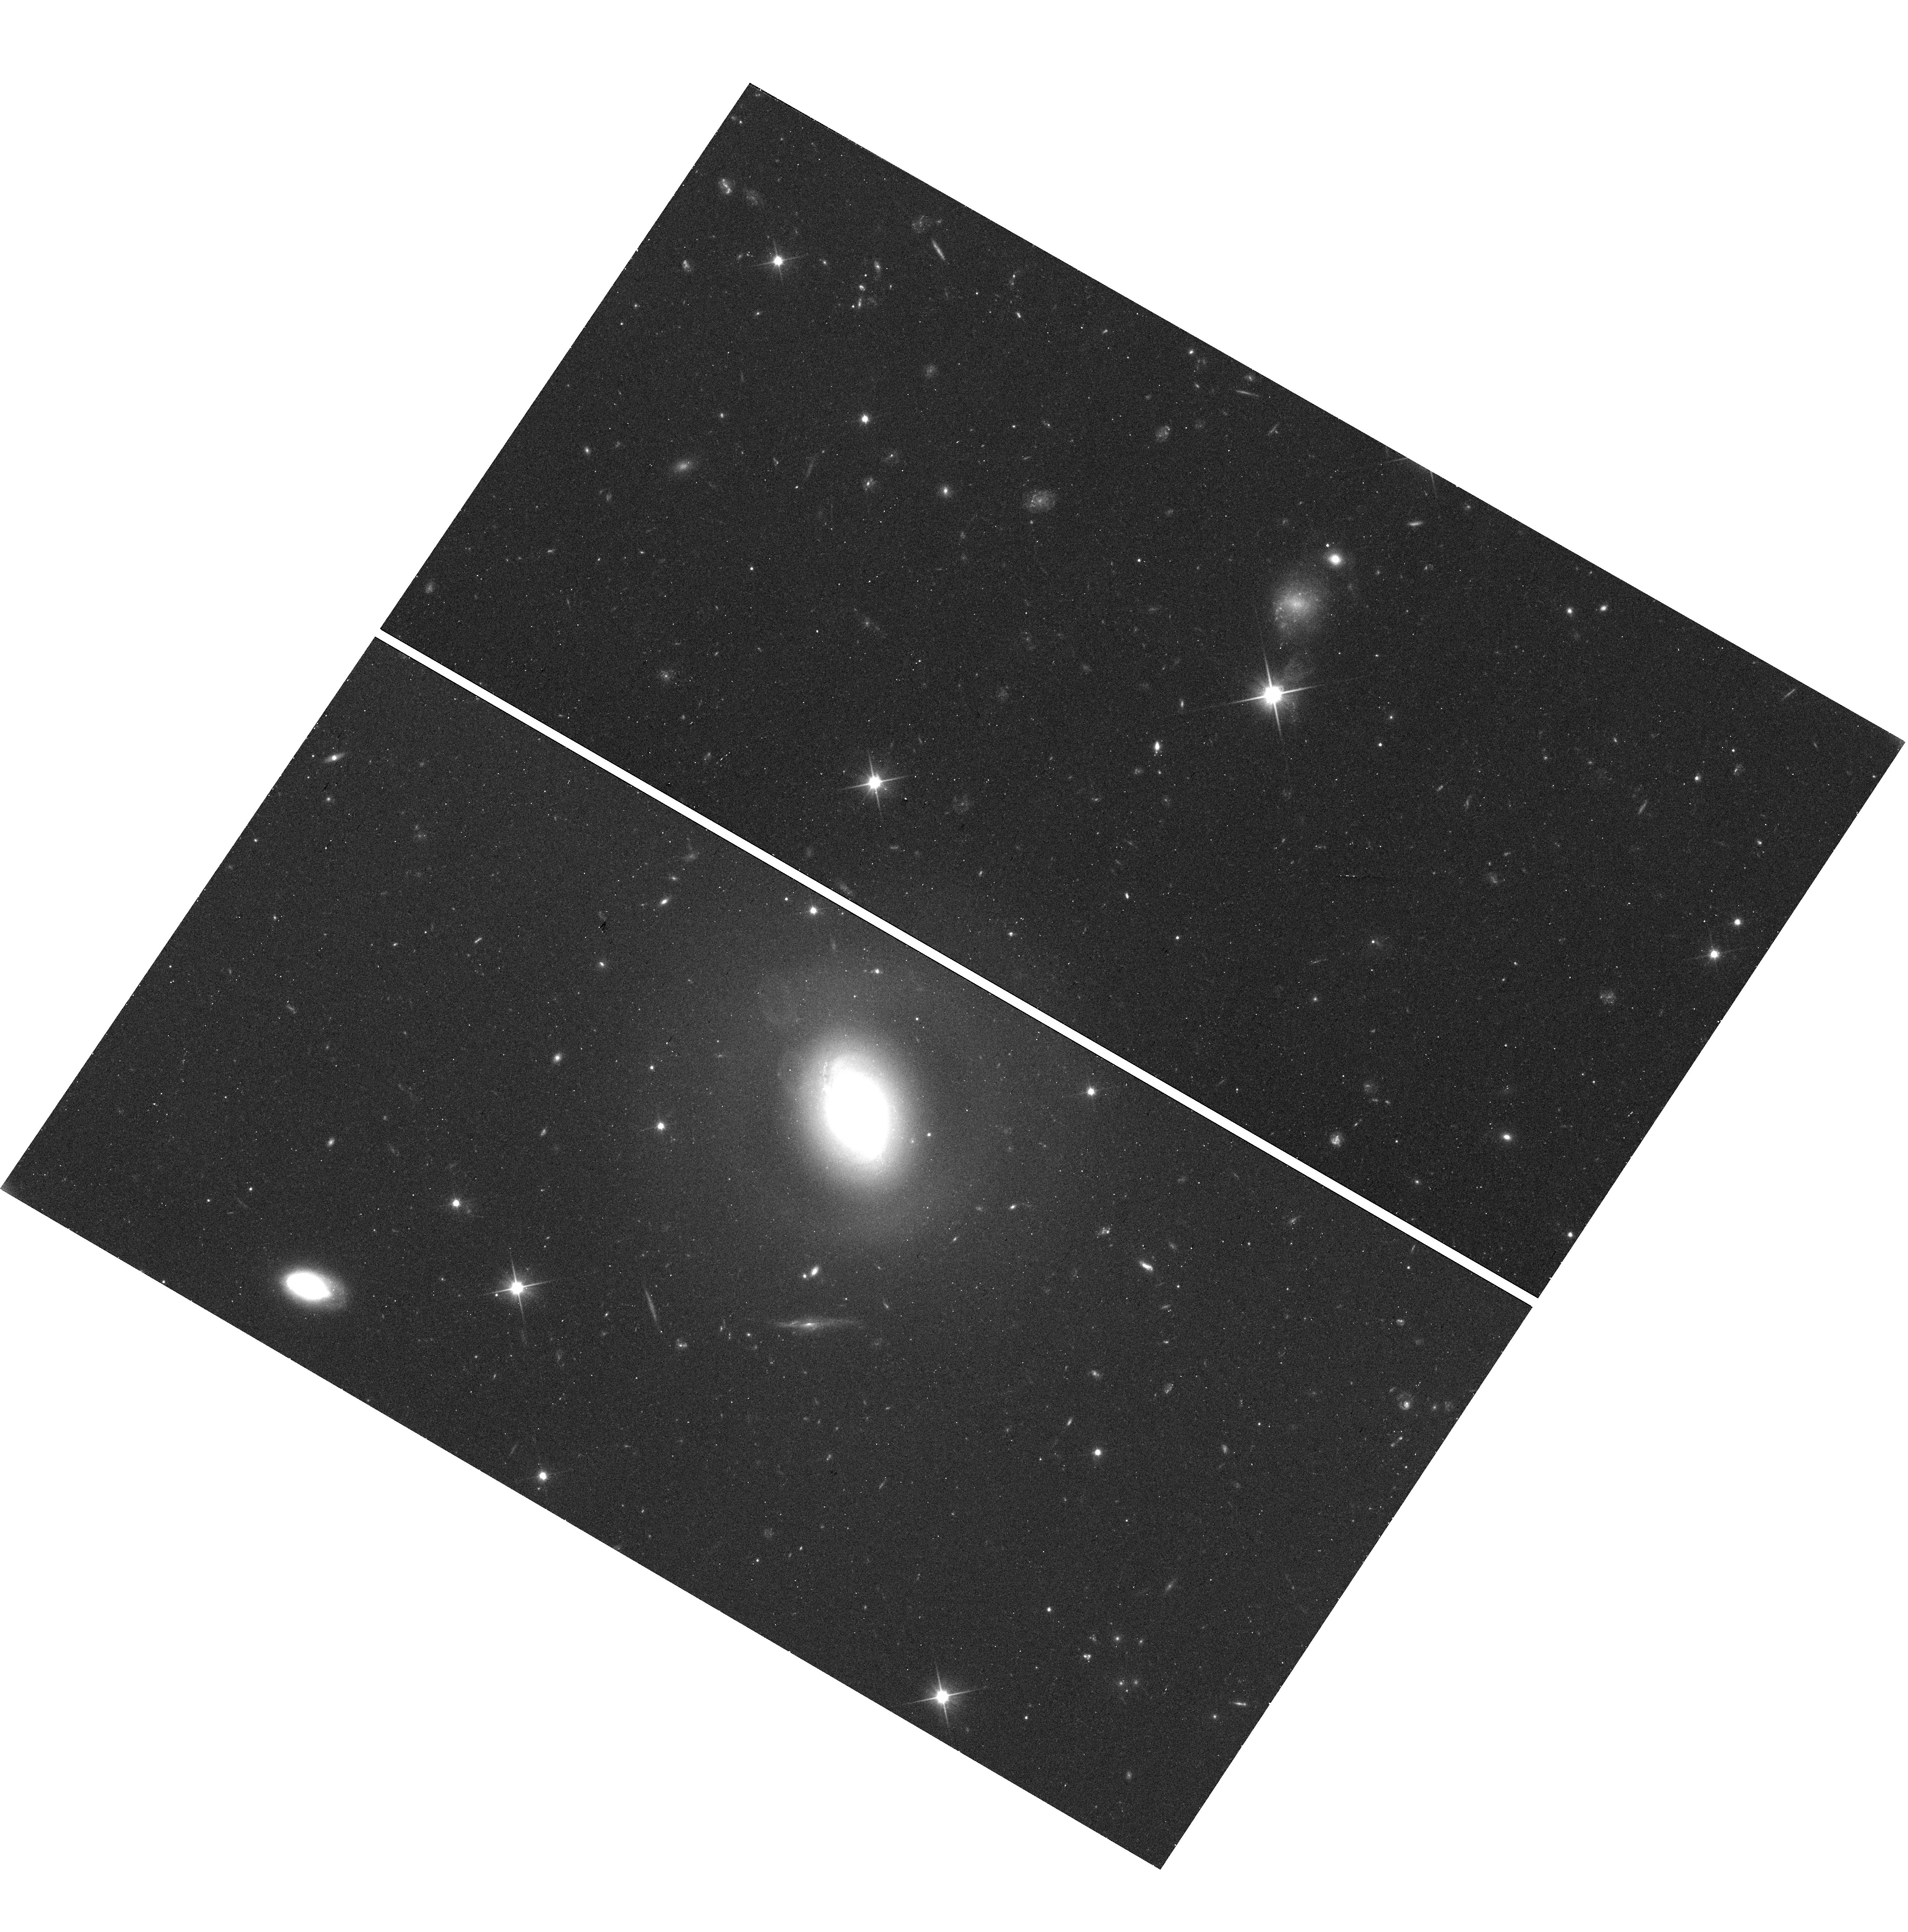
Target: SDSS-J145123.41+000025.4. Instrument: WFC3/UVIS. Filter: F350LP. Exposure: 17 min. Observation ID: hst_16025_72_wfc3_uvis_f350lp_ie7672

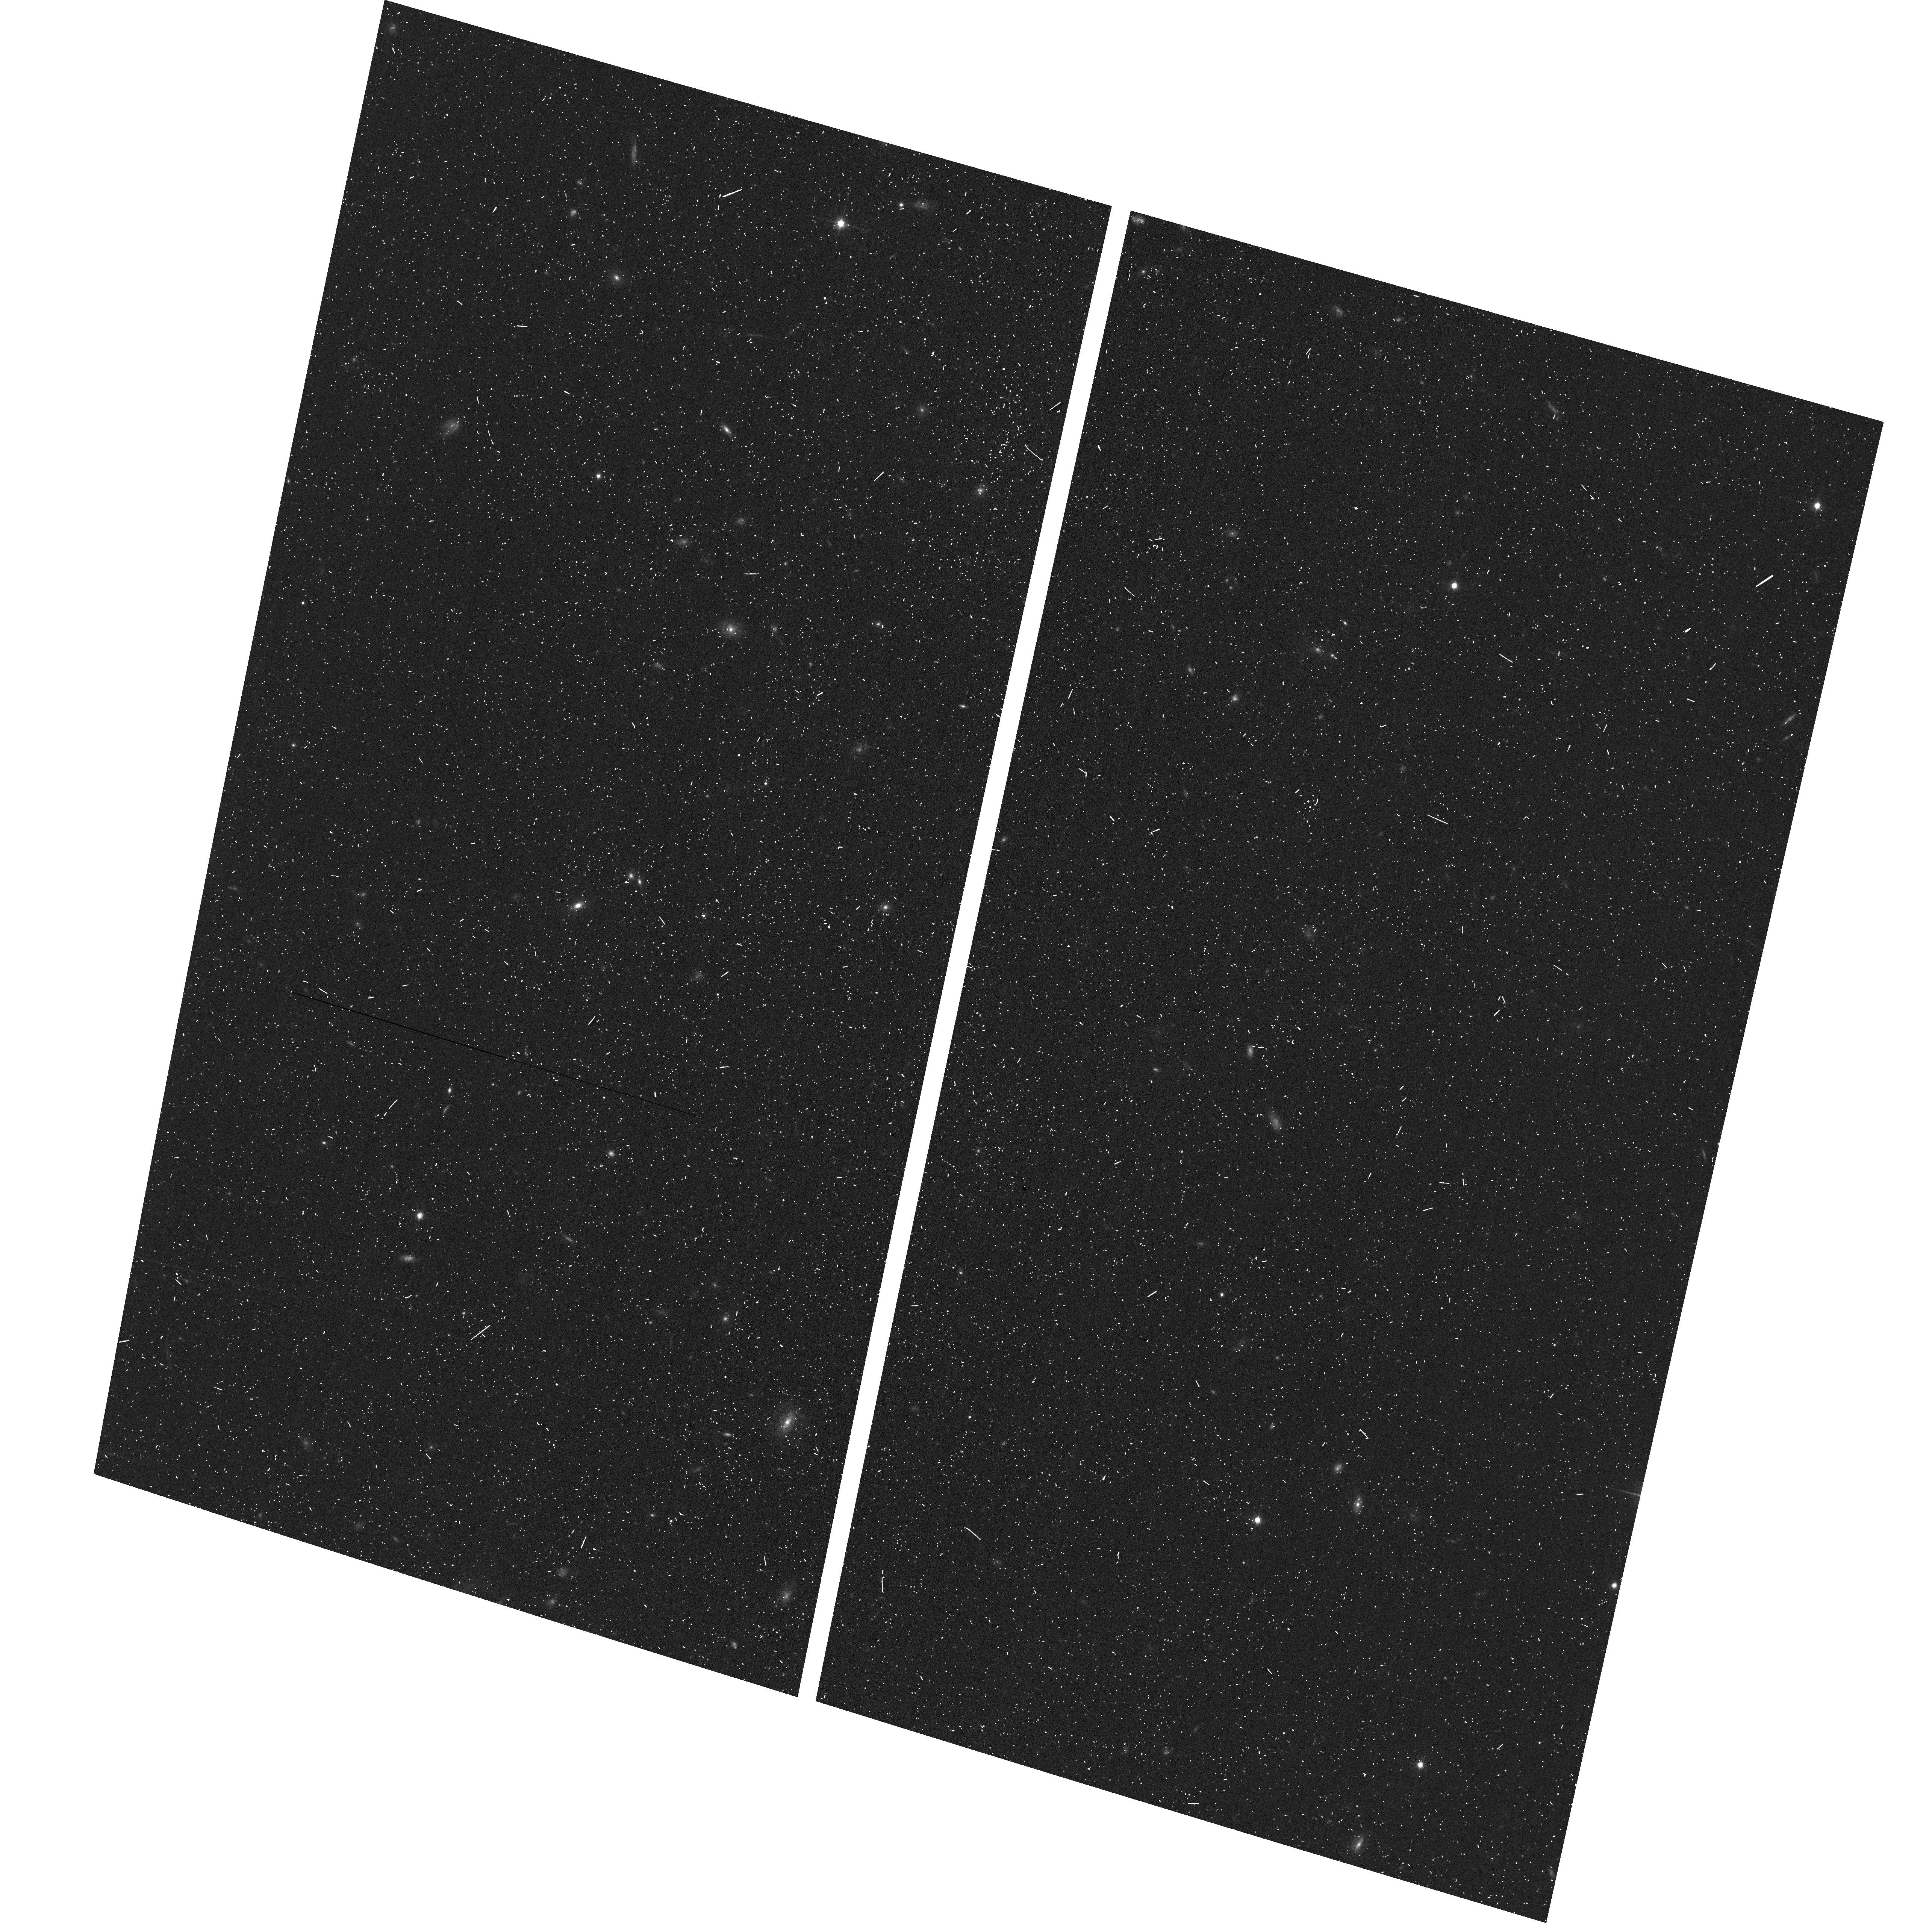
Target: field at RA 138.643°, Dec 58.257°. Instrument: ACS/WFC. Filter: F814W. Exposure: 8 min. Observation ID: hst_16025_15_acs_wfc_f814w_je7615

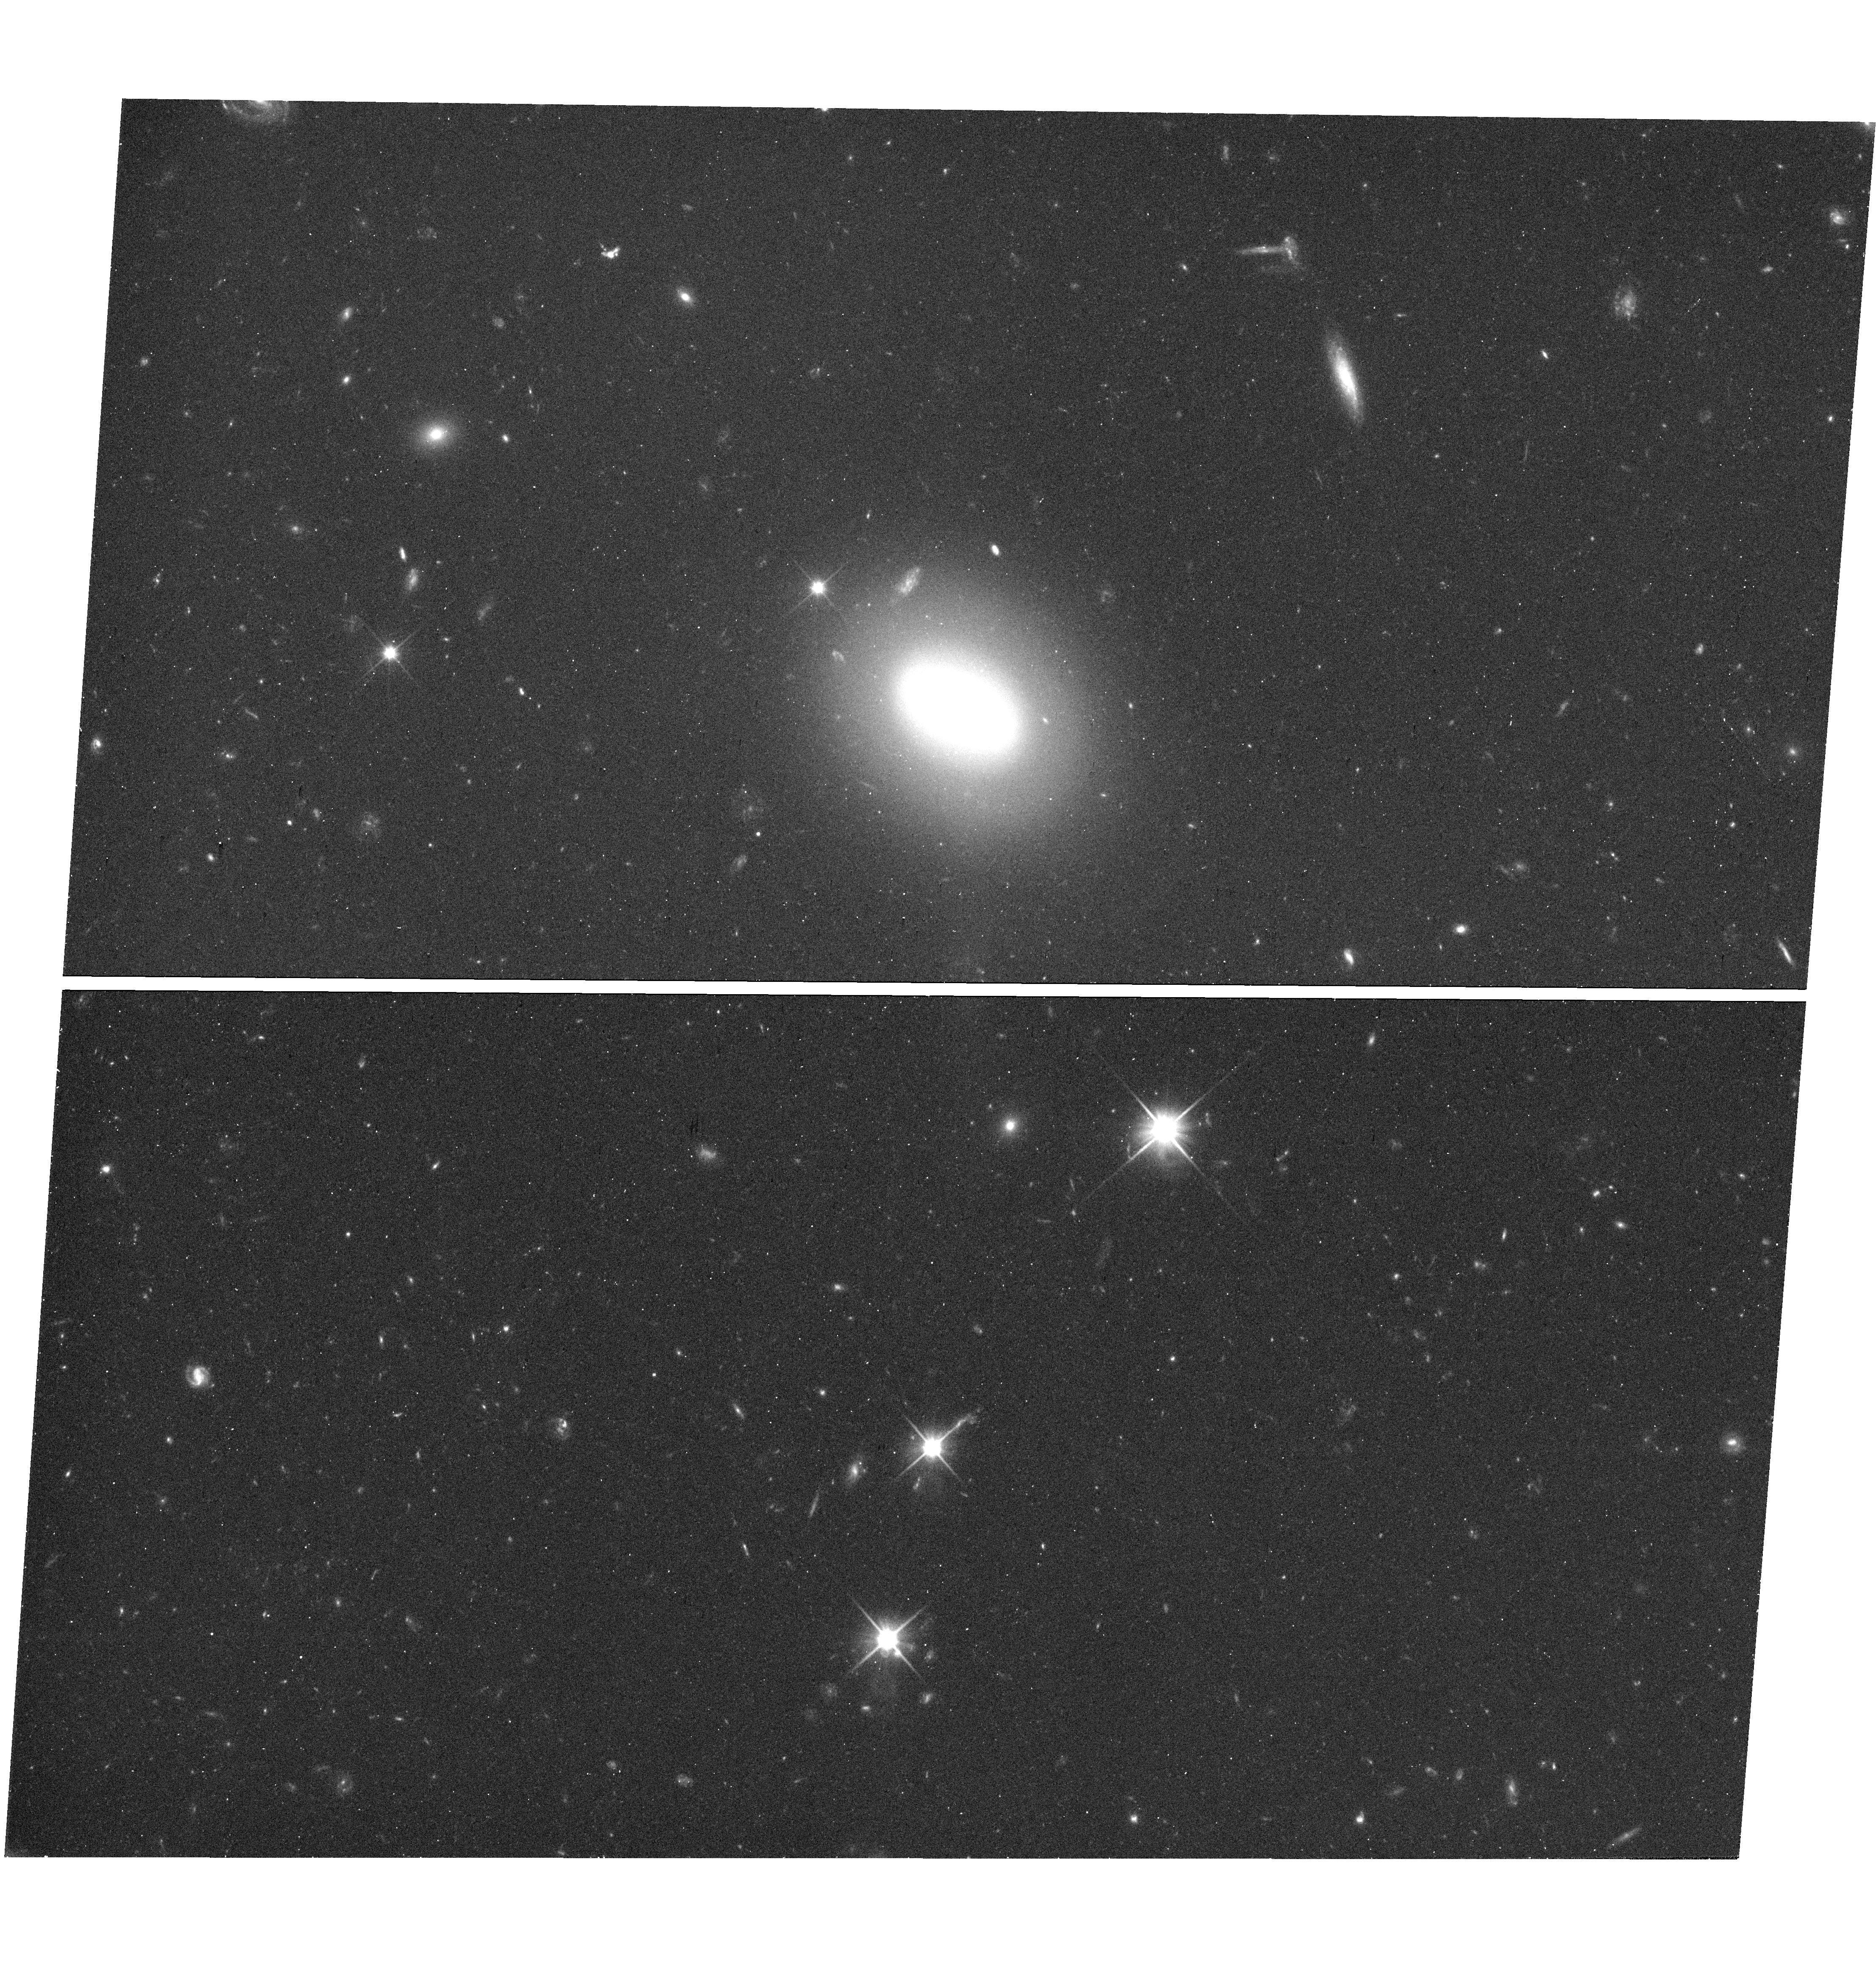
Target: SDSS-J092252.91+513243.7. Instrument: WFC3/UVIS. Filter: F350LP. Exposure: 17 min. Observation ID: hst_16025_65_wfc3_uvis_f350lp_ie7665

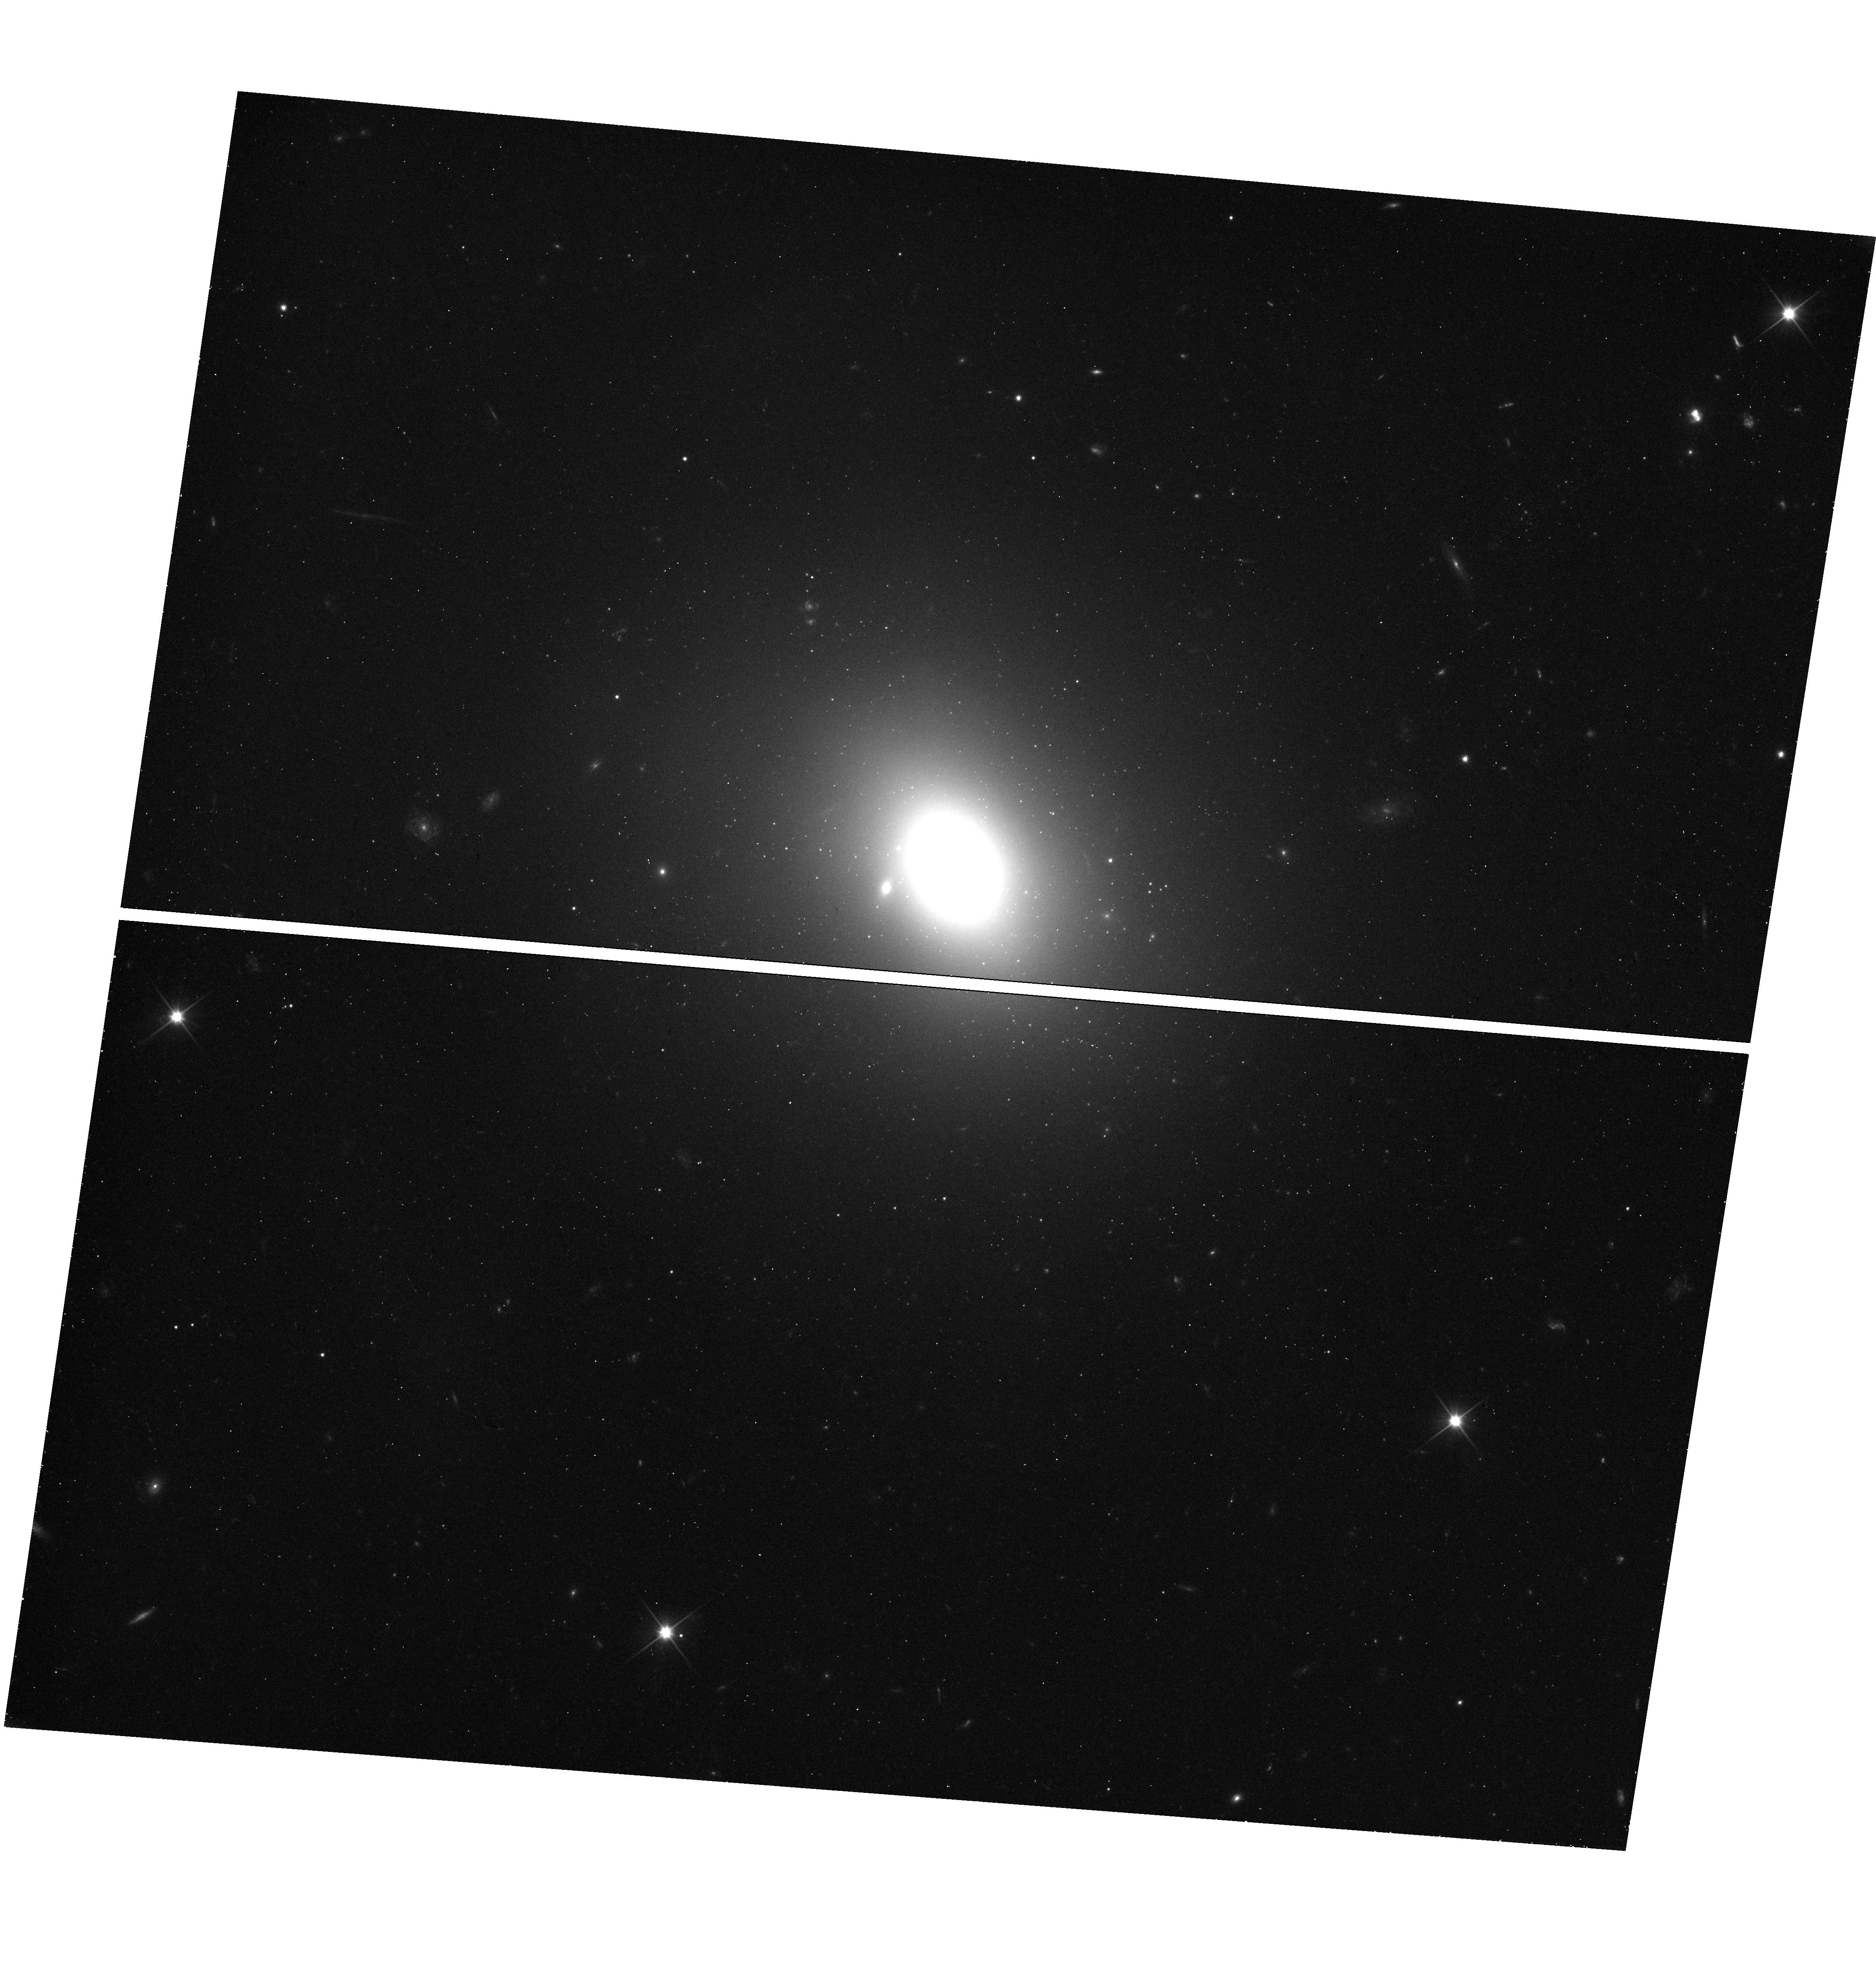
Target: SDSS-J080720.24+510753.7. Instrument: WFC3/UVIS. Filter: F350LP. Exposure: 17 min. Observation ID: hst_16025_32_wfc3_uvis_f350lp_ie7632

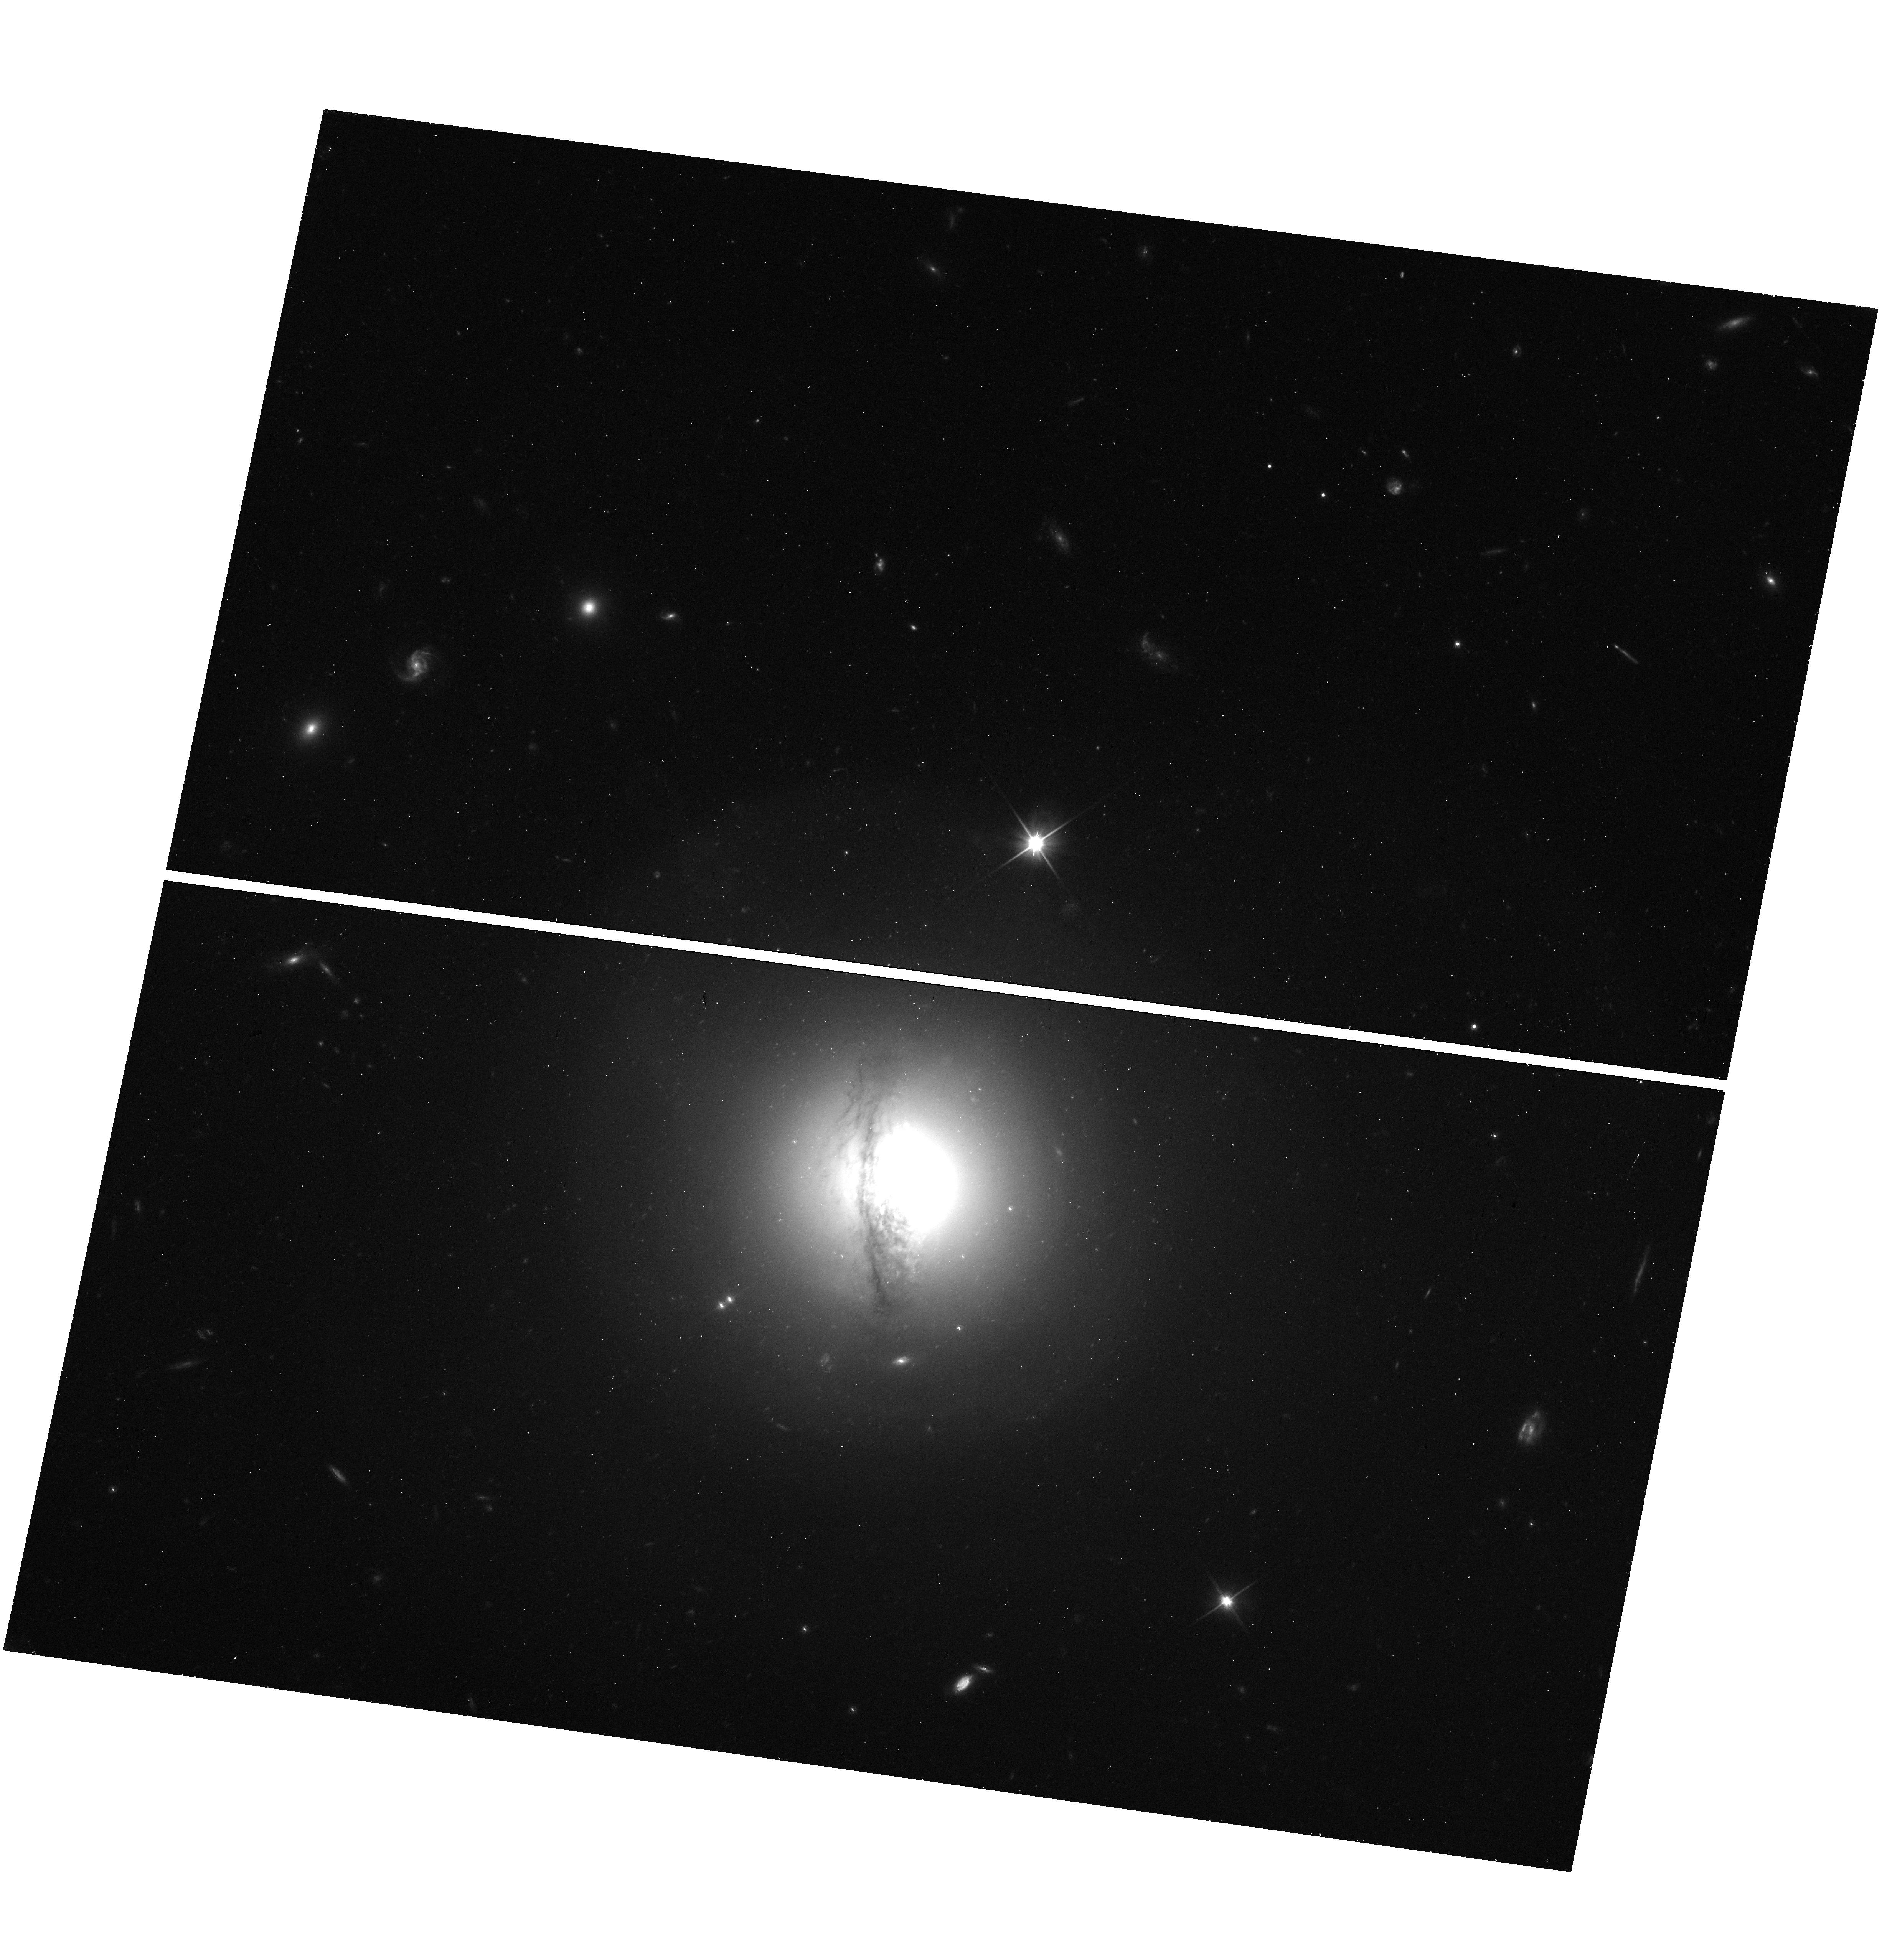
Target: SDSS-J081254.15+554019.4. Instrument: WFC3/UVIS. Filter: F350LP. Exposure: 17 min. Observation ID: hst_16025_16_wfc3_uvis_f350lp_ie7616

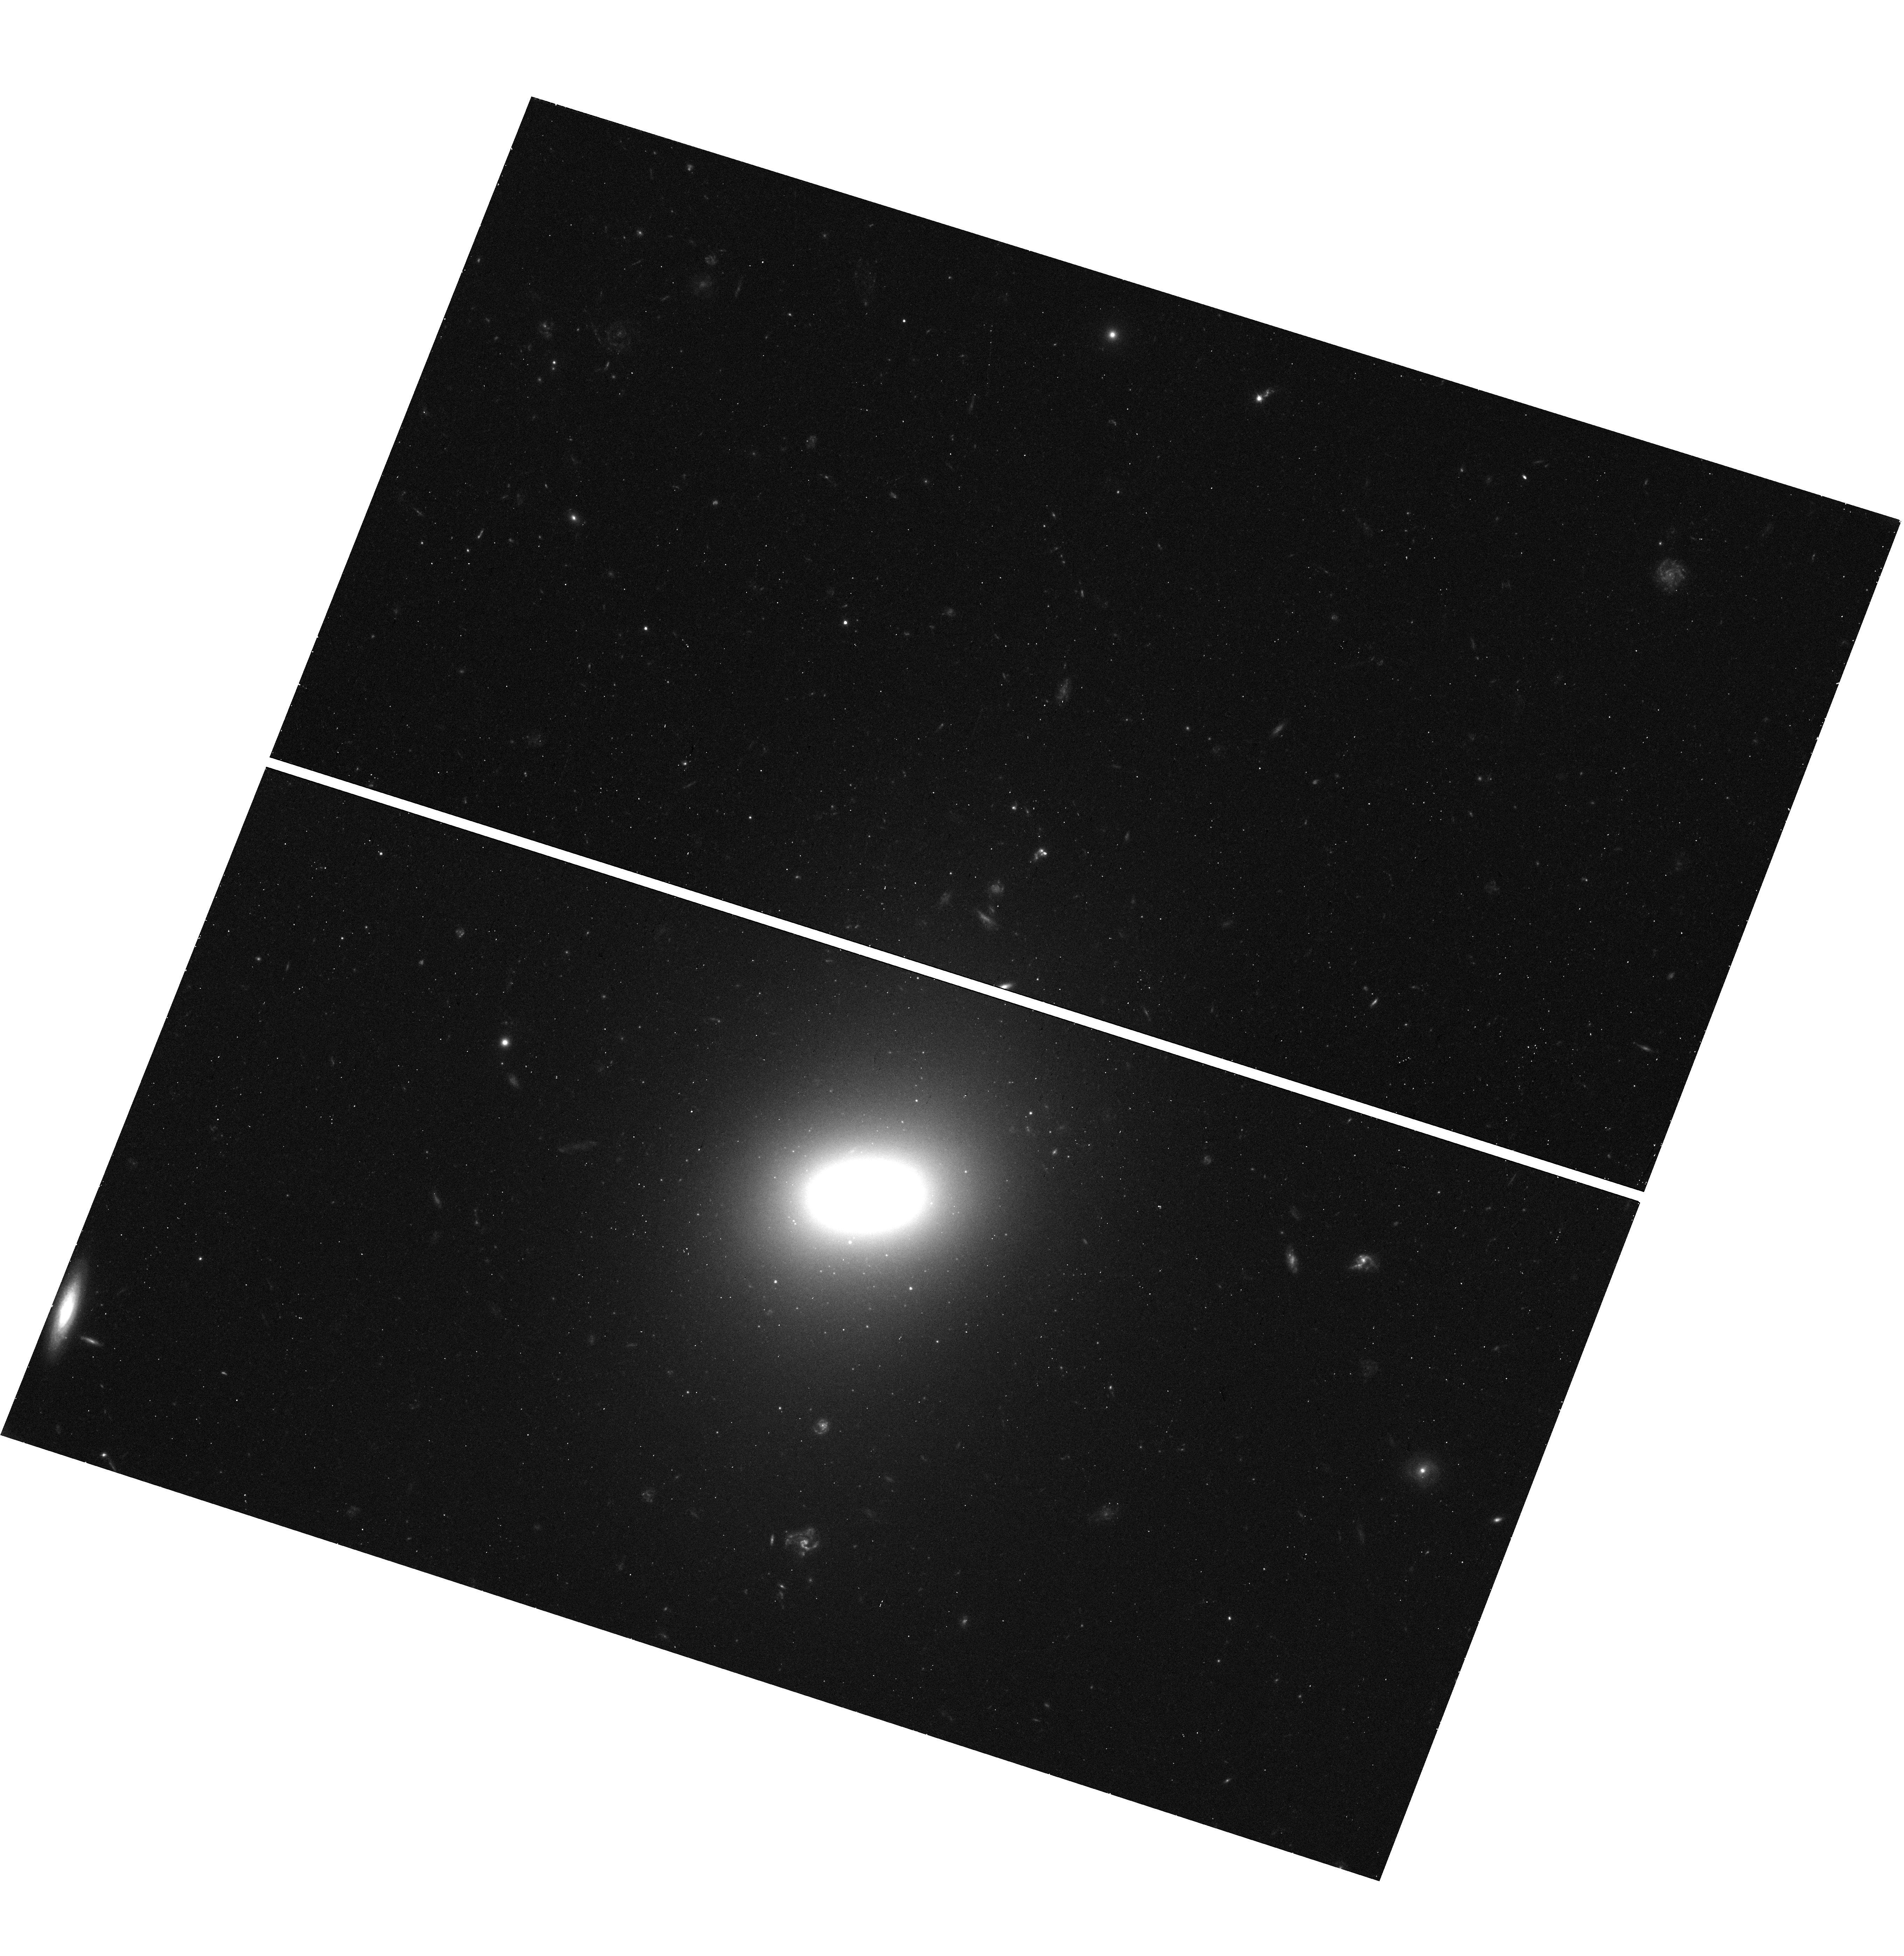
Target: SDSS-J115858.99+541420.5. Instrument: WFC3/UVIS. Filter: F350LP. Exposure: 17 min. Observation ID: hst_16025_17_wfc3_uvis_f350lp_ie7617

Snapshot Survey of the Globular Cluster Populations of Isolated Early Type Galaxies (PI: Gregg, Michael D.)

We propose WFC3/UVIS snapshot observations of a sample of 75 isolated early type galaxies residing in cosmic voids or extremely low density regions. The primary aim is to use their globular cluster populations to reconstruct their evolutionary history, revealing if, how, and why void ellipticals differ from cluster ellipticals. The galaxies span a range of luminosities, providing a varied sample for comparison with the well-documented globular cluster populations in denser environments. This proposed WFC3 study of isolated early type galaxies breaks new ground by targeting a sample which has thus far received little attention, and, significantly, this will be the first such study with HST. Characterizing early type galaxies in voids and their GC systems promises to increase our understanding of galaxy formation and evolution of galaxies in general because isolated objects are the best approximation to a control sample that we have for understanding the influence of environment on formation and evolution. Whether these isolated objects turn out to be identical to or distinct from counterparts in other regions of the Universe, they will supply insight into the formation and evolution of all galaxies. Parallel ACS imaging will help to characterize the near field environments of the sample.